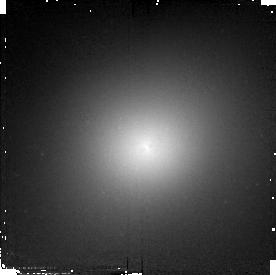
Target: 3C278
Instrument: NICMOS/NIC2
Filter: F110W
Exposure: 7 min
Observation ID: n4oy03030

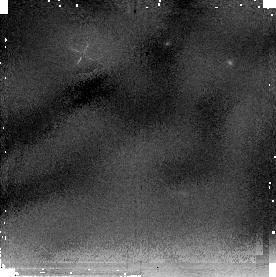
Target: NGC6251
Instrument: NICMOS/NIC2
Filter: F205W
Exposure: 18 min
Observation ID: n4oy01050

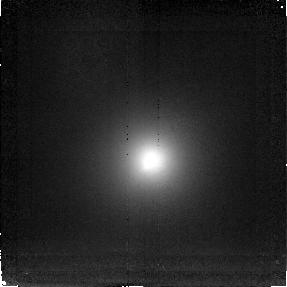
Target: 3C264
Instrument: NICMOS/NIC2
Filter: F216N
Exposure: 2.2 h
Observation ID: n4oy02010

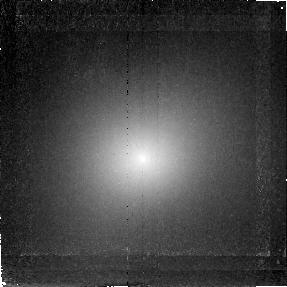
Target: 3C278
Instrument: NICMOS/NIC2
Filter: F212N
Exposure: 2.2 h
Observation ID: n4oy03020

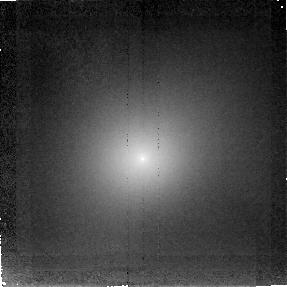
Target: 3C278
Instrument: NICMOS/NIC2
Filter: F215N
Exposure: 2.2 h
Observation ID: n4oy03010

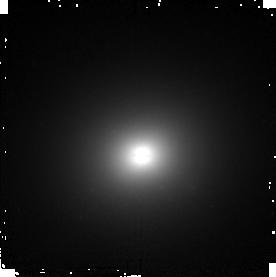
Target: NGC6251
Instrument: NICMOS/NIC2
Filter: F160W
Exposure: 9 min
Observation ID: n4oy01040

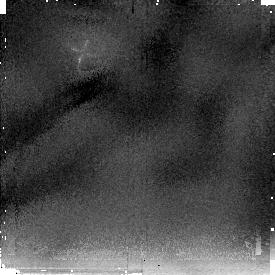
Target: 3C278
Instrument: NICMOS/NIC2
Filter: F205W
Exposure: 15 min
Observation ID: n4oy03050

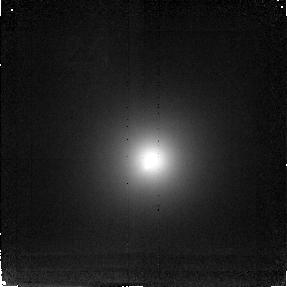
Target: 3C264
Instrument: NICMOS/NIC2
Filter: F212N
Exposure: 2.2 h
Observation ID: n4oy02020

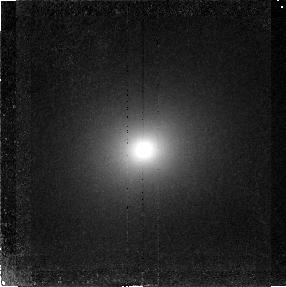
Target: NGC6251
Instrument: NICMOS/NIC2
Filter: F212N
Exposure: 2.6 h
Observation ID: n4oy01020

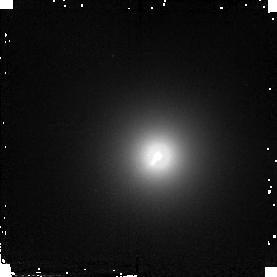
Target: 3C264
Instrument: NICMOS/NIC2
Filter: F110W
Exposure: 7 min
Observation ID: n4oy02030

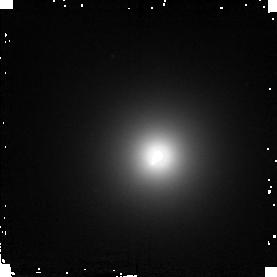
Target: 3C264
Instrument: NICMOS/NIC2
Filter: F160W
Exposure: 7 min
Observation ID: n4oy02040

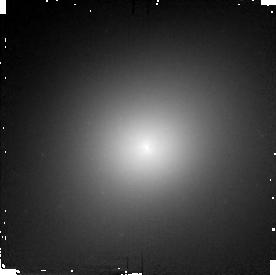
Target: 3C278
Instrument: NICMOS/NIC2
Filter: F160W
Exposure: 7 min
Observation ID: n4oy03040

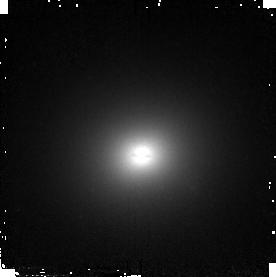
Target: NGC6251
Instrument: NICMOS/NIC2
Filter: F110W
Exposure: 9 min
Observation ID: n4oy01030

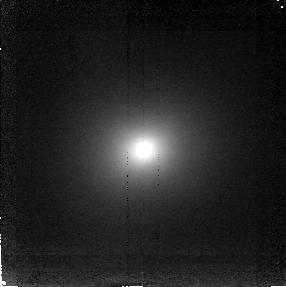
Target: NGC6251
Instrument: NICMOS/NIC2
Filter: F216N
Exposure: 2.6 h
Observation ID: n4oy01010

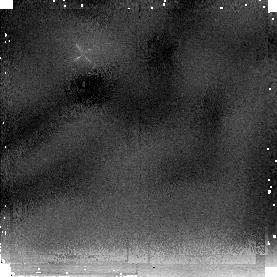
Target: 3C264
Instrument: NICMOS/NIC2
Filter: F205W
Exposure: 15 min
Observation ID: n4oy02050

A Search for Near Infrared H_2 Emission in Active Elliptical Galaxies (PI: Ferrarese, Laura)

We propose to use NICMOS Camera 2 to obtain narrow band H_2 v=1-0 S(1) (Lambda = 2.1218 Mum) and continuum images of three radio elliptical galaxies for which cycle 5 and cycle 6 WFPC2 images have revealed the presence of small (200 parsec) nuclear disks of dust and gas. The aim of this proposal is twofold: 1) by mapping the distribution of the molecular gas, gain further insights on the nature of the nuclear dust disks that lurk in the cores of ~ 30\ ellipticals, and 2) by looking for unresolved H_2 emission at the nuclear location, search for direct evidence of the presence of a parsec scale dusty torus in radio ellipticals: the torus is hypothesized to surround the central hot accretion disk and massive black hole, and although its presence is critical for the unification models of AGNs, direct evidence of its existence is available only for Seyferts, but not for radio ellipticals. Six orbits for each galaxy will allow us to detect emission line features with a surface brightness of 10^-16$ erg cm^-2 s^-1 arcsec^-2 and a S/N of 7 in the continuum subtracted emission line images. An additional orbit per galaxy will be spent to obtain broad band J, H and K images.